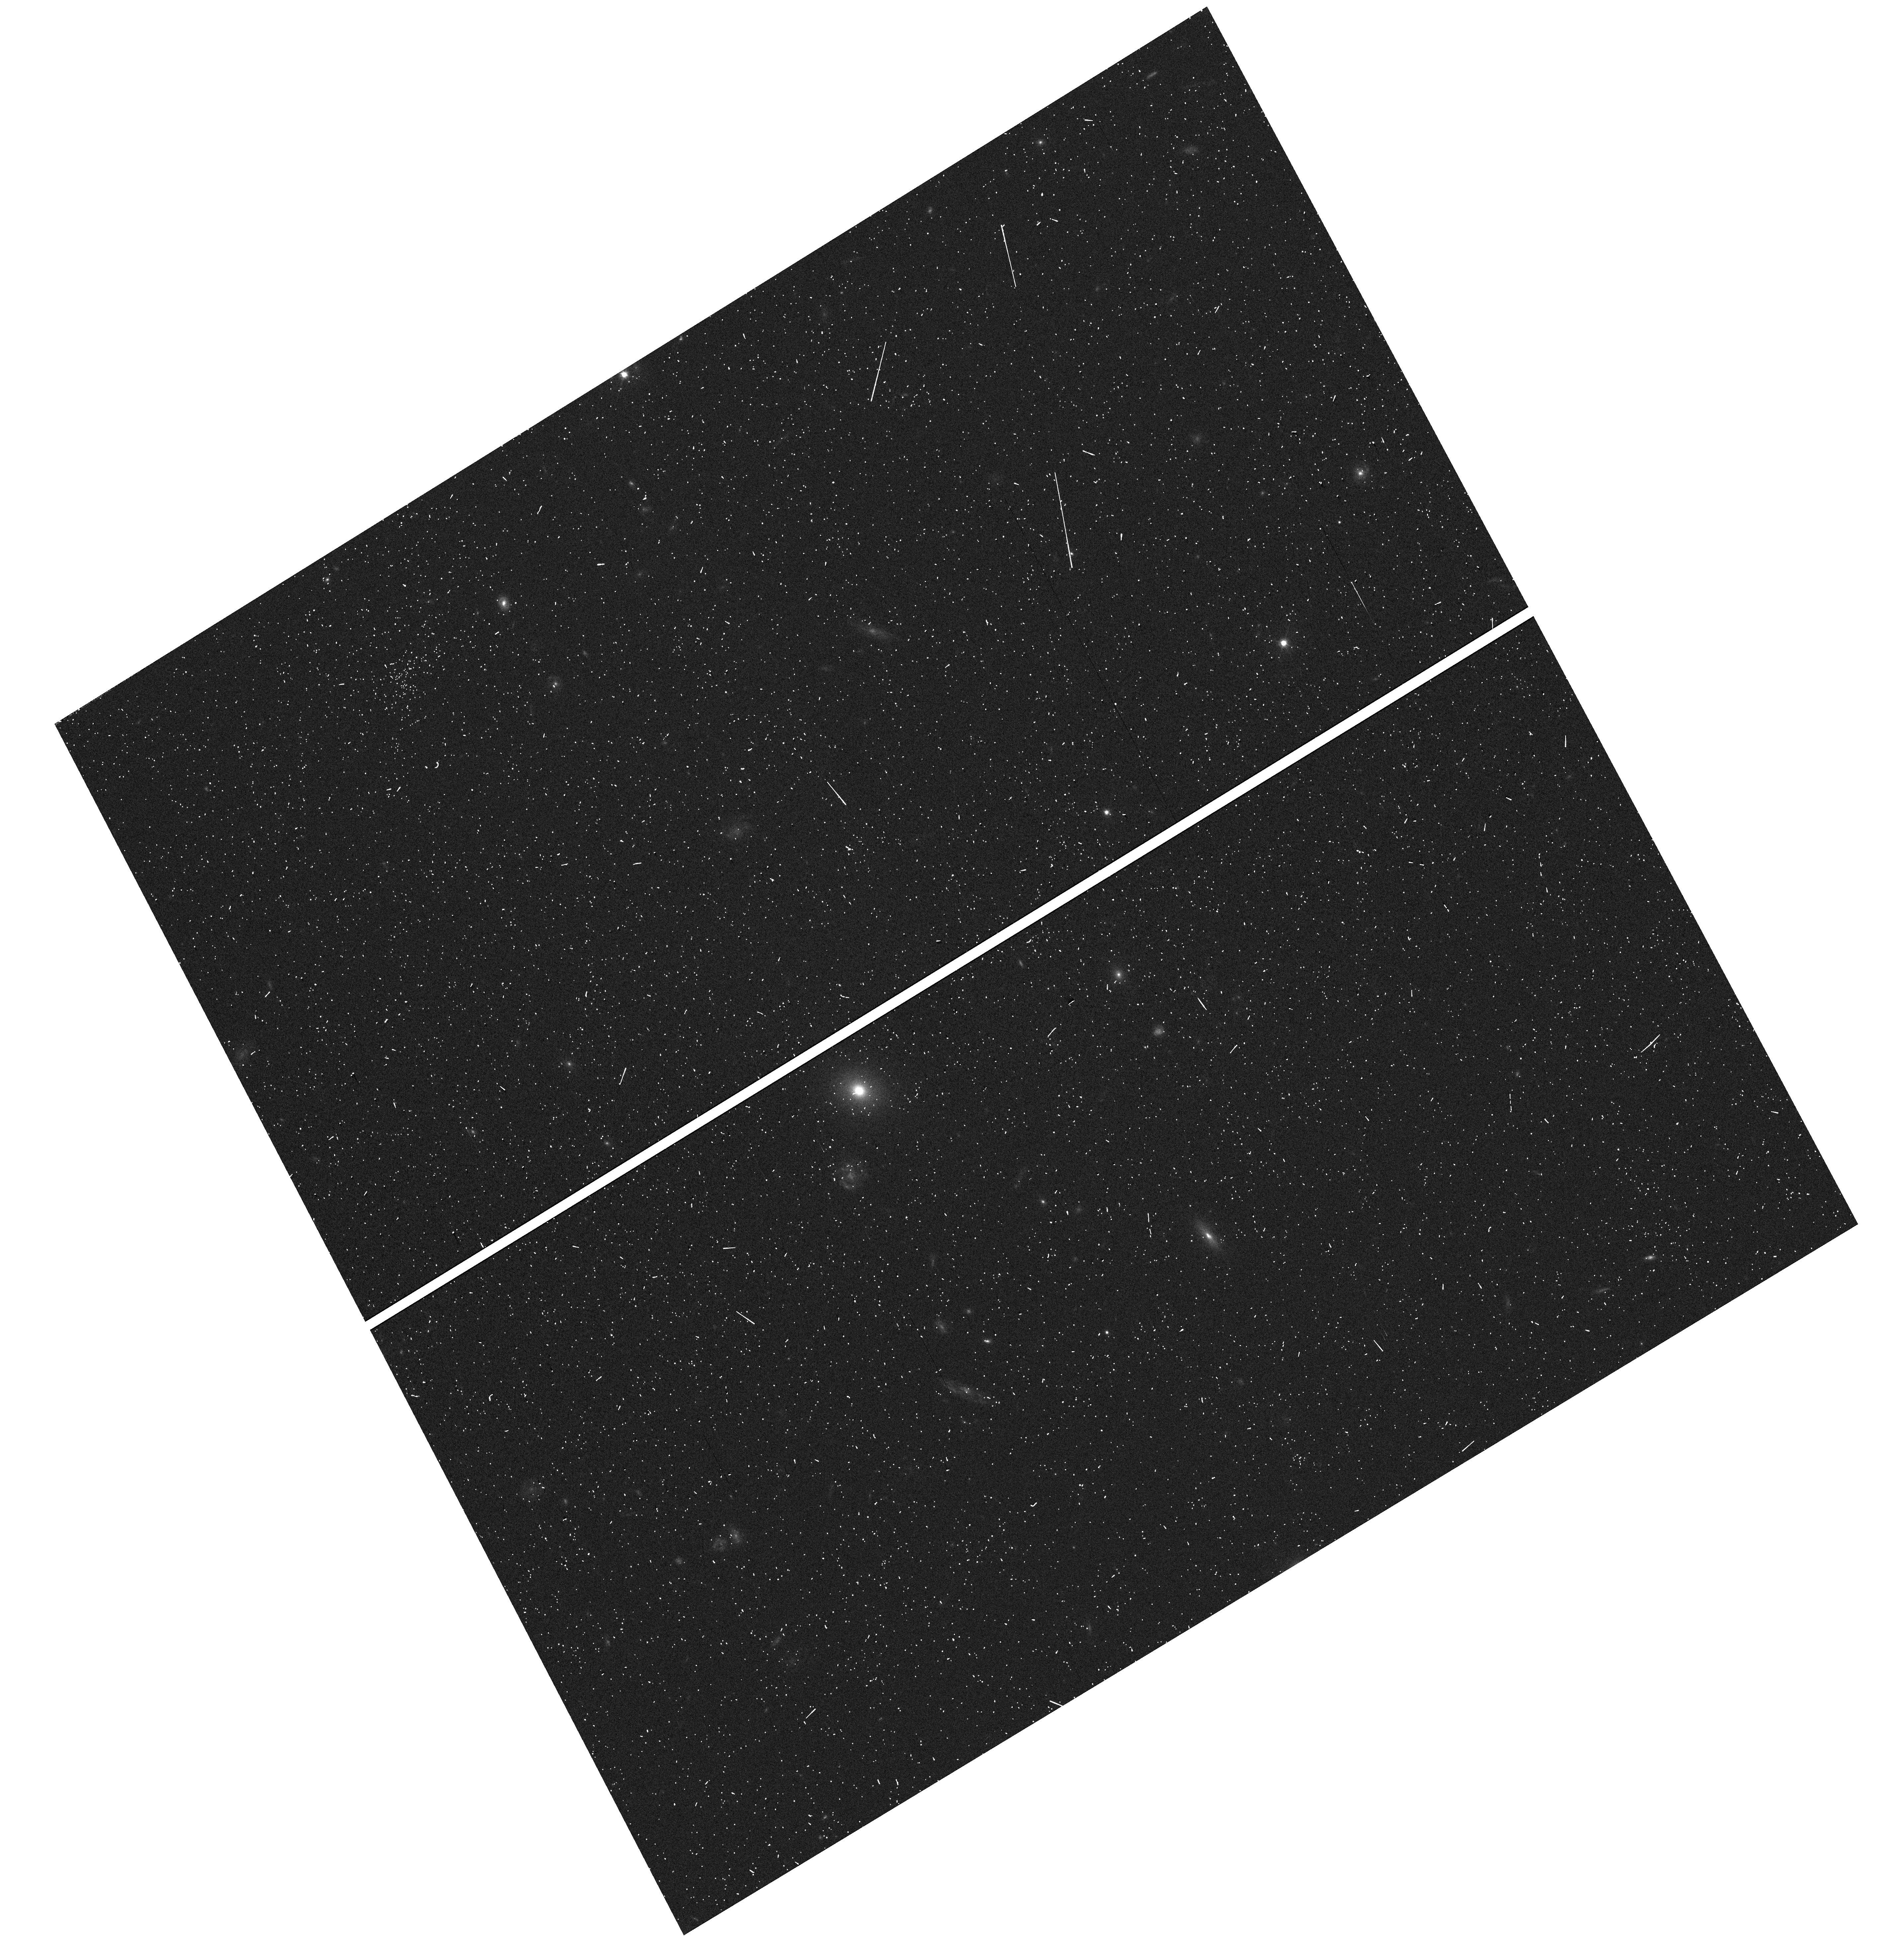
Target: NGC-4565-FIELD-1. Instrument: WFC3/UVIS. Filter: F606W. Exposure: 4 min. Observation ID: hst_15230_09_wfc3_uvis_f606w_idlp09

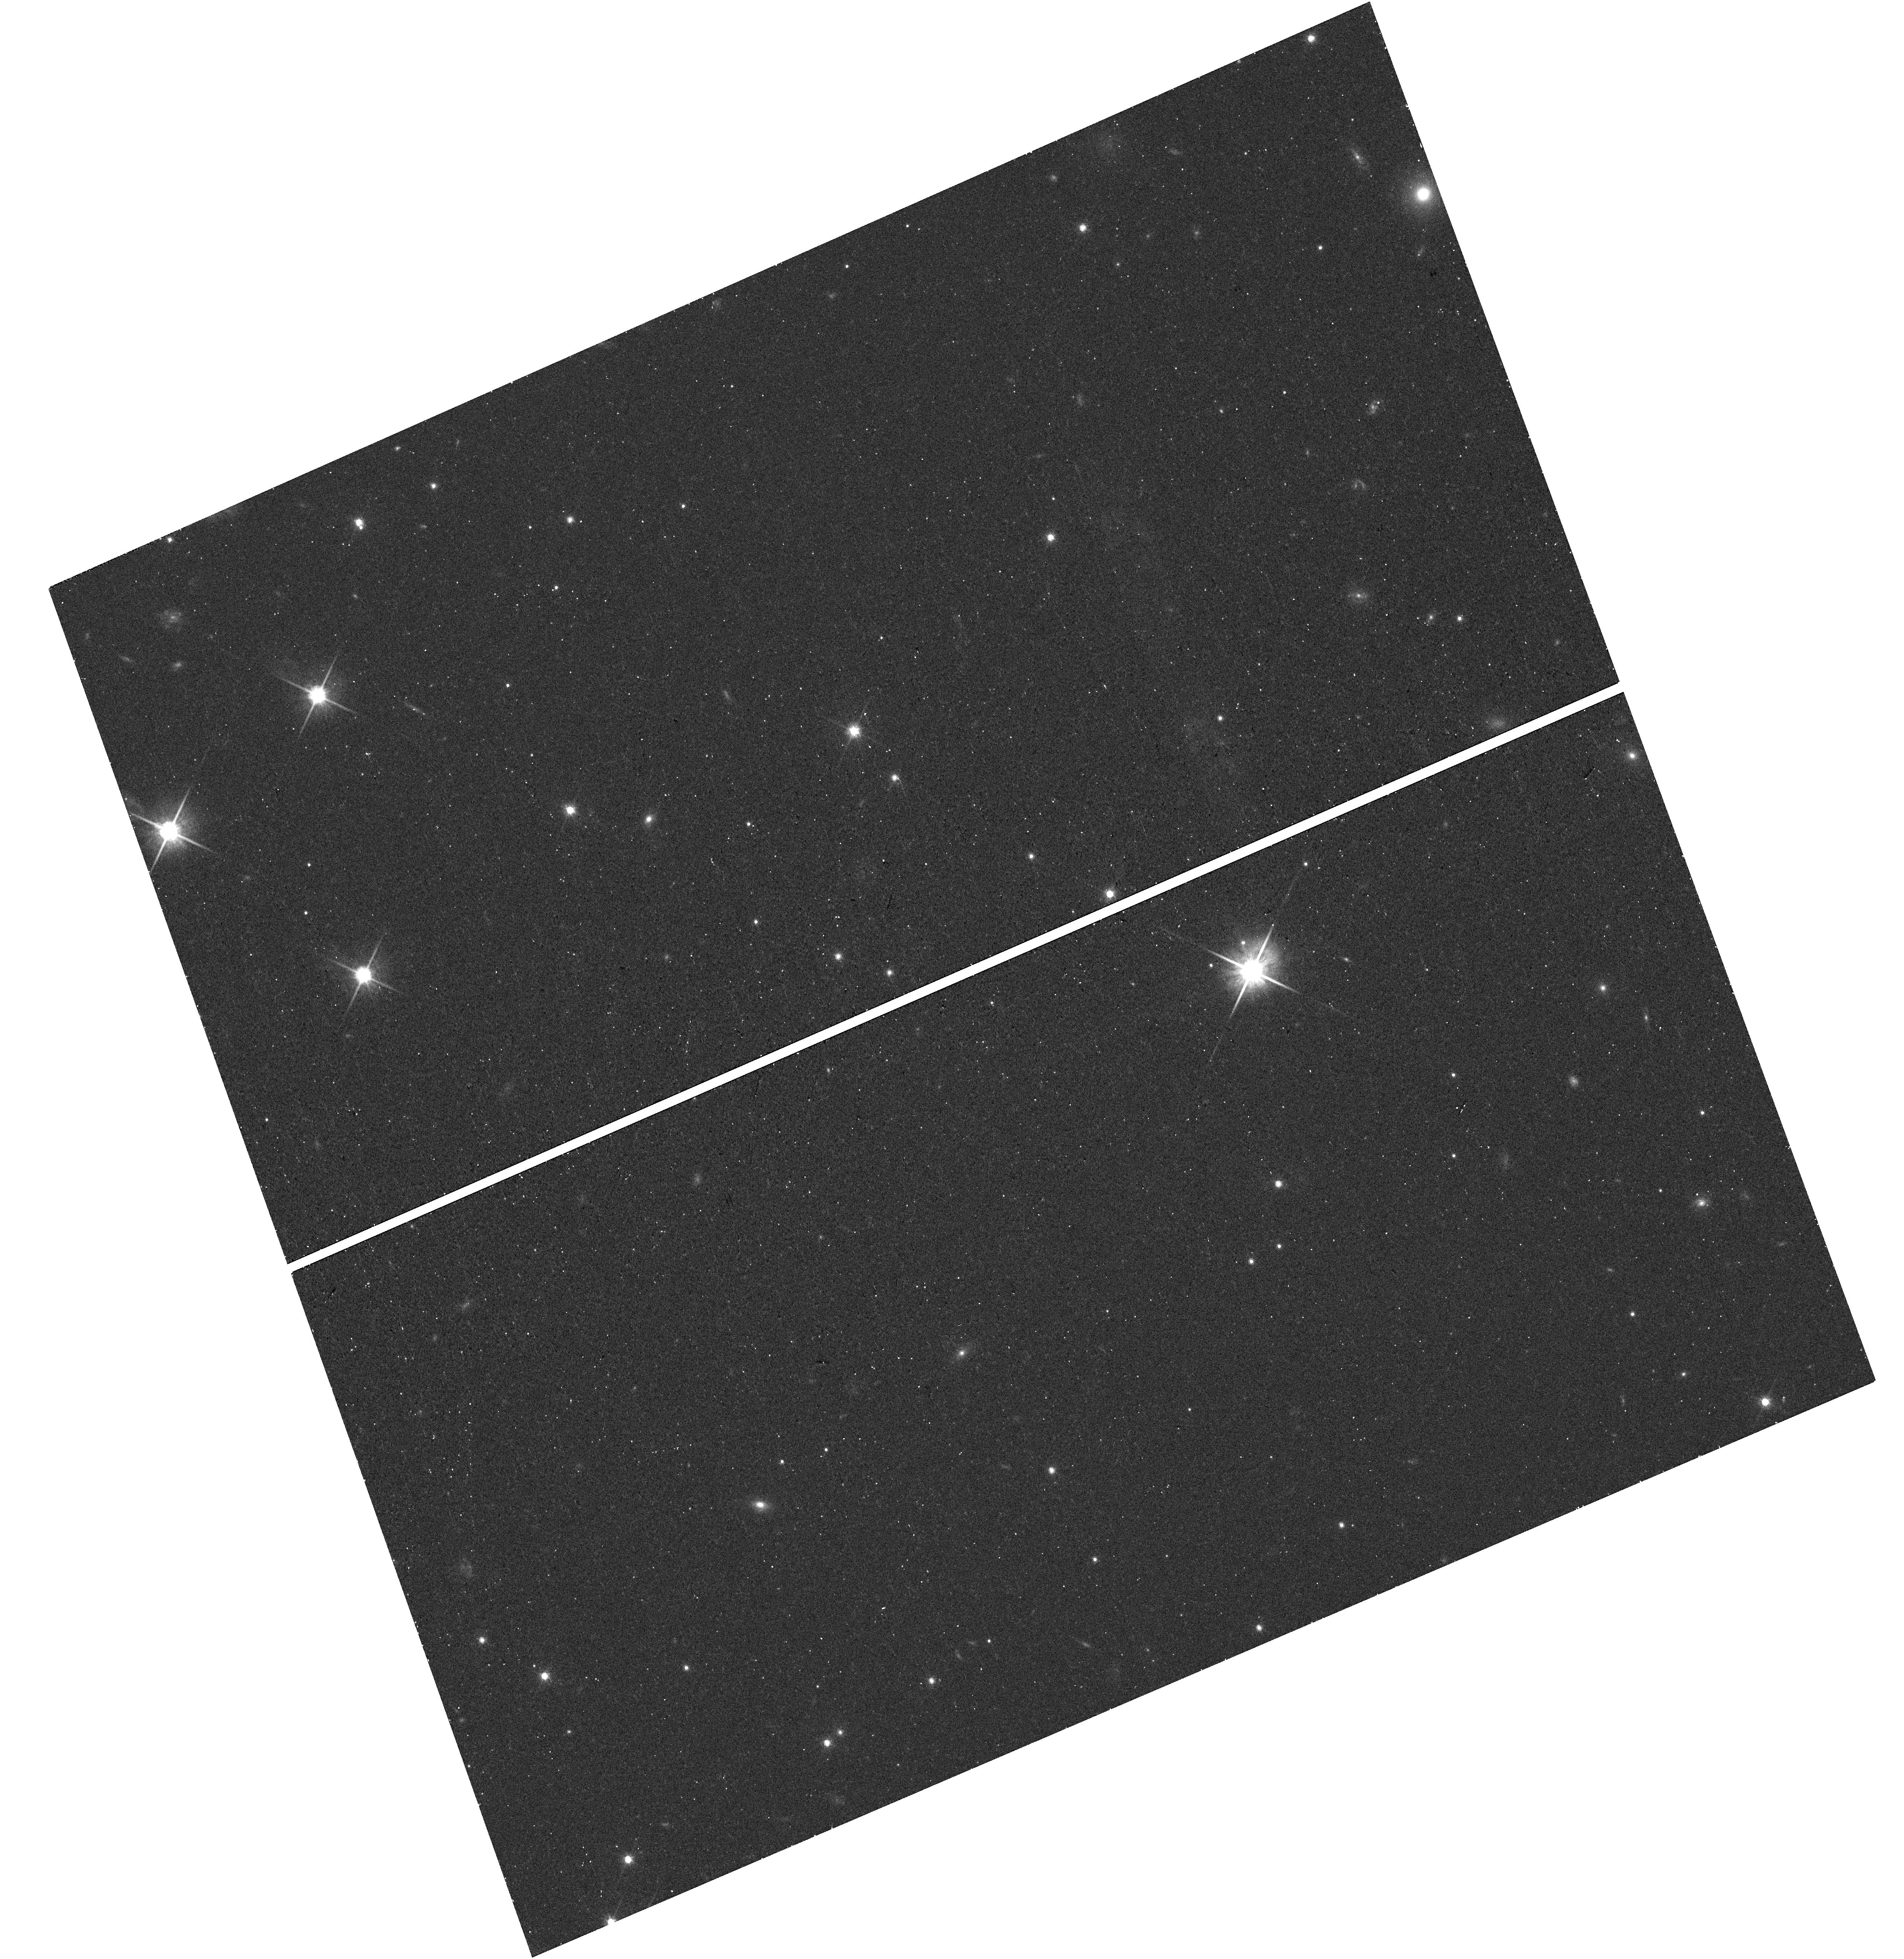
Target: NGC-891-FIELD-1. Instrument: WFC3/UVIS. Filter: F814W. Exposure: 11 min. Observation ID: hst_15230_01_wfc3_uvis_f814w_idlp01

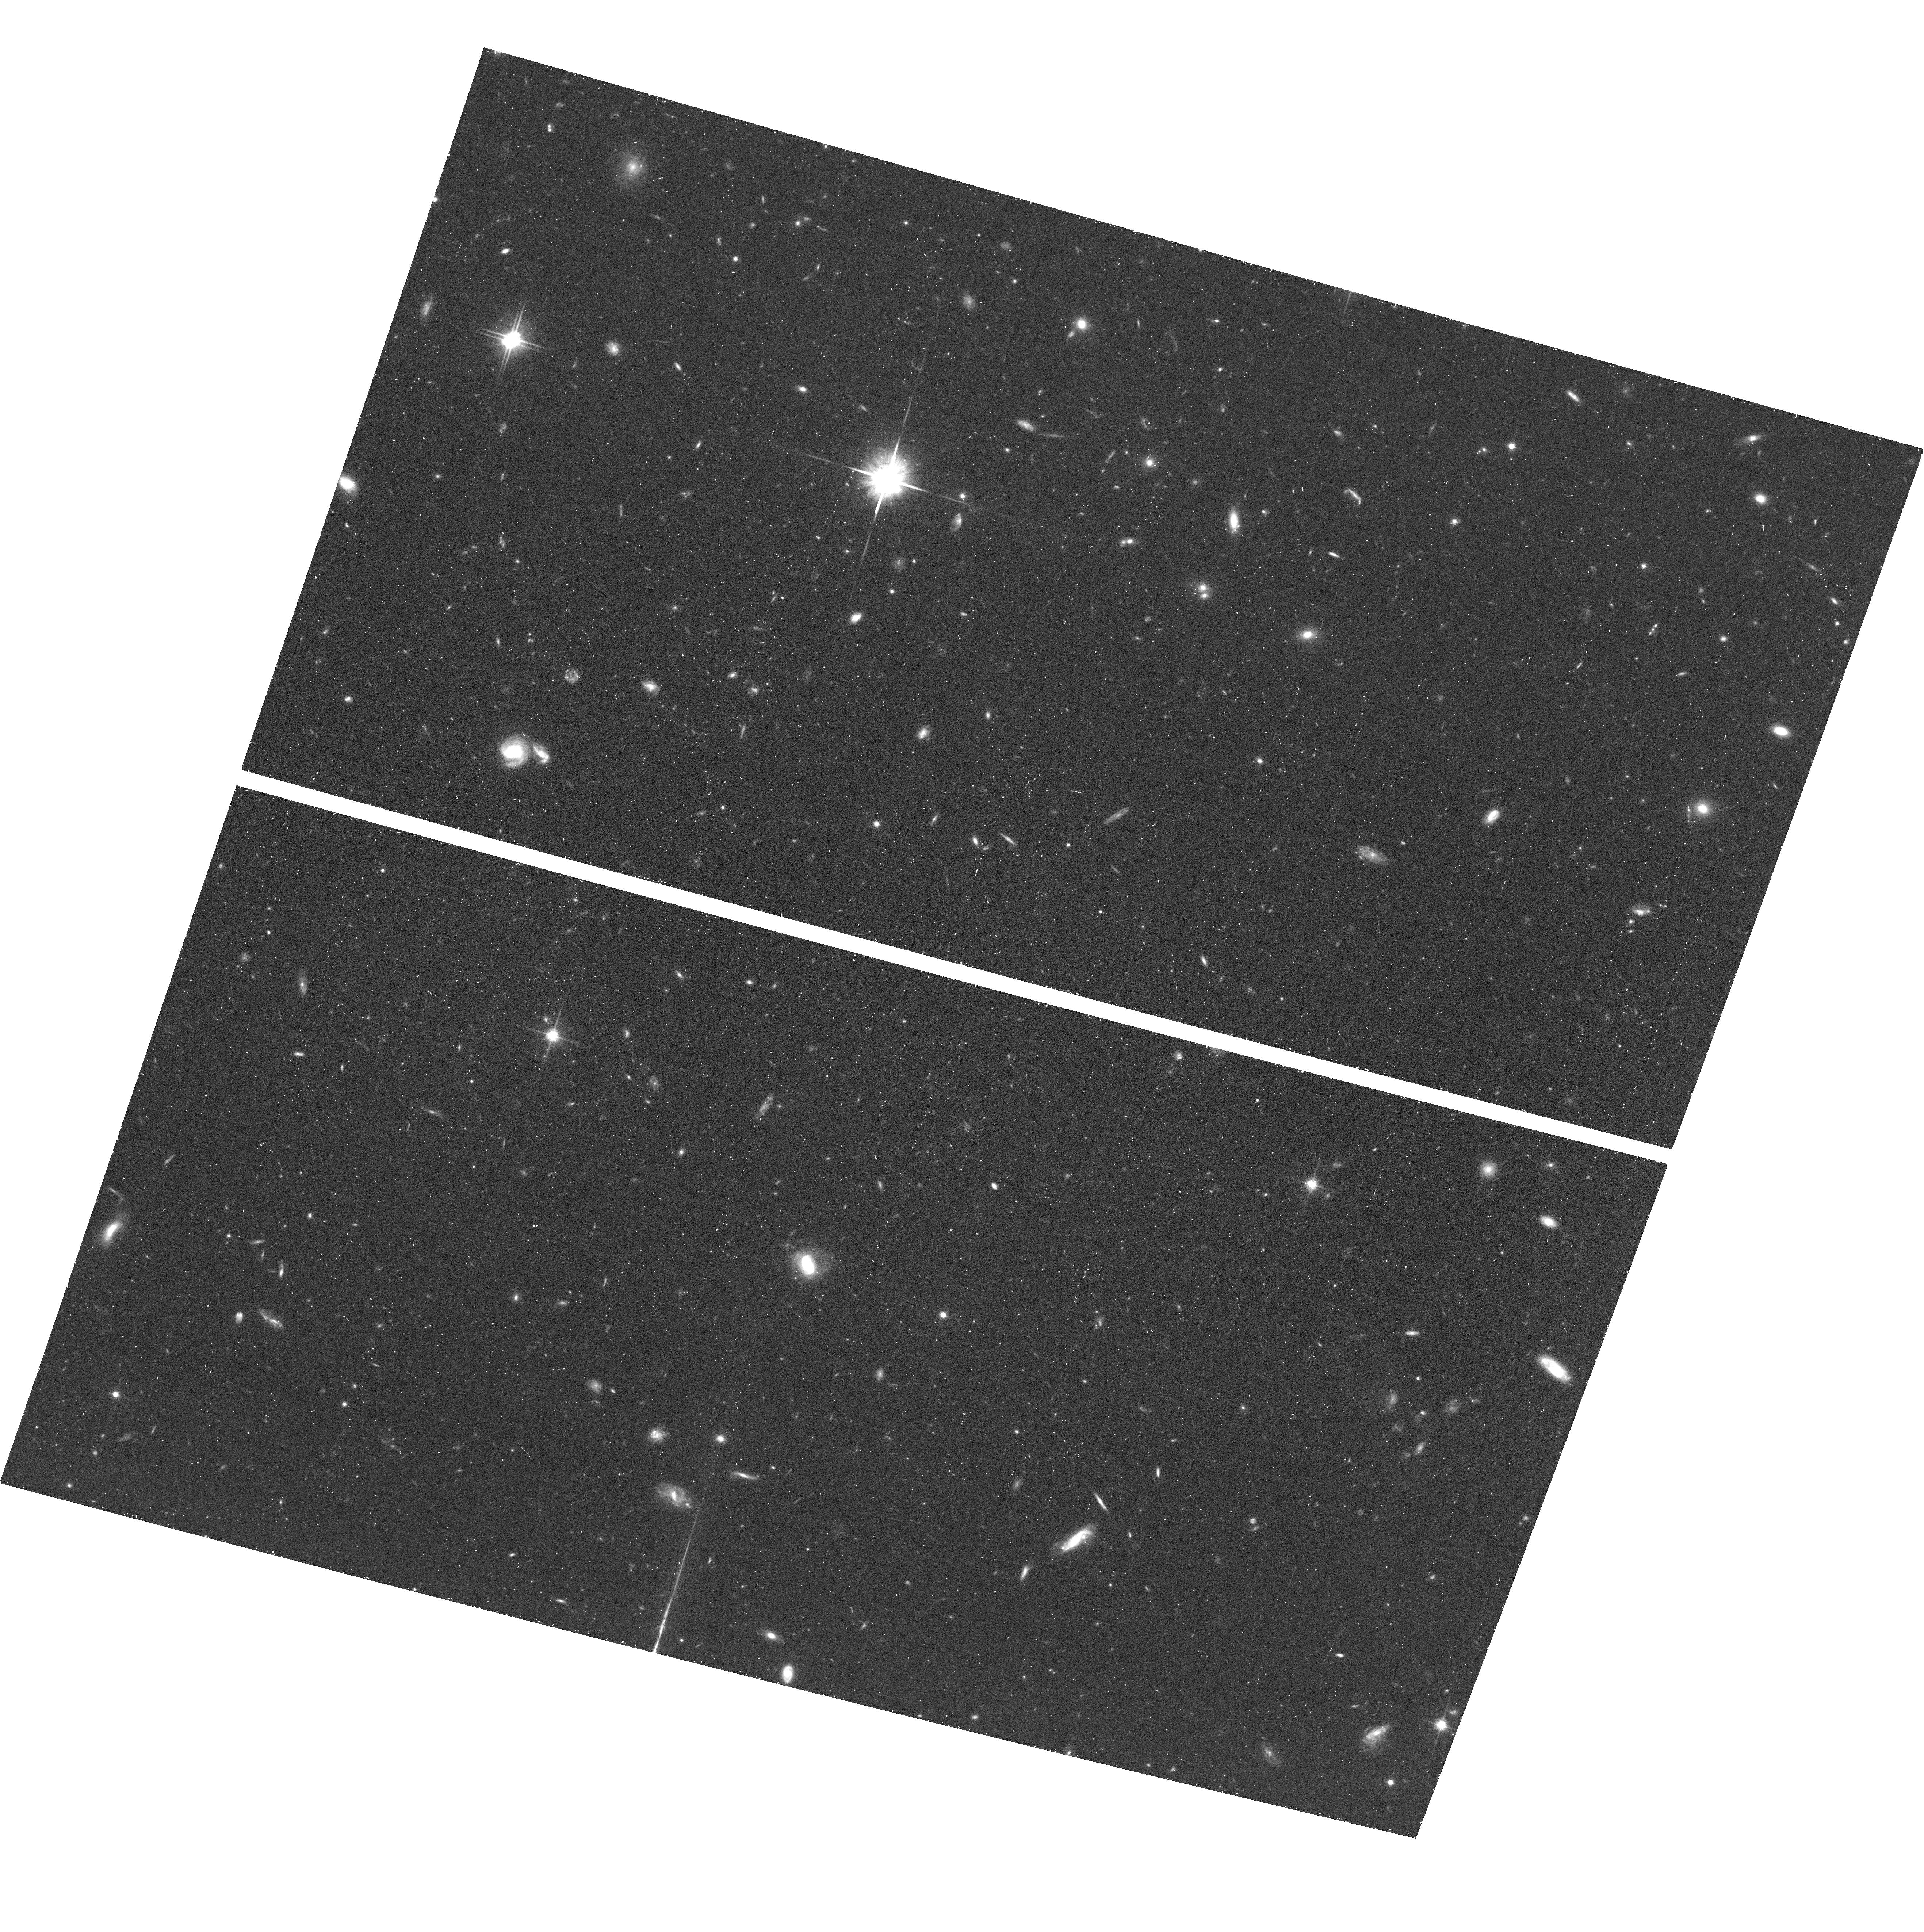
Target: field at RA 189.229°, Dec 26.154°. Instrument: ACS/WFC. Filter: F814W. Exposure: 39 min. Observation ID: hst_15230_08_acs_wfc_f814w_jdlp08

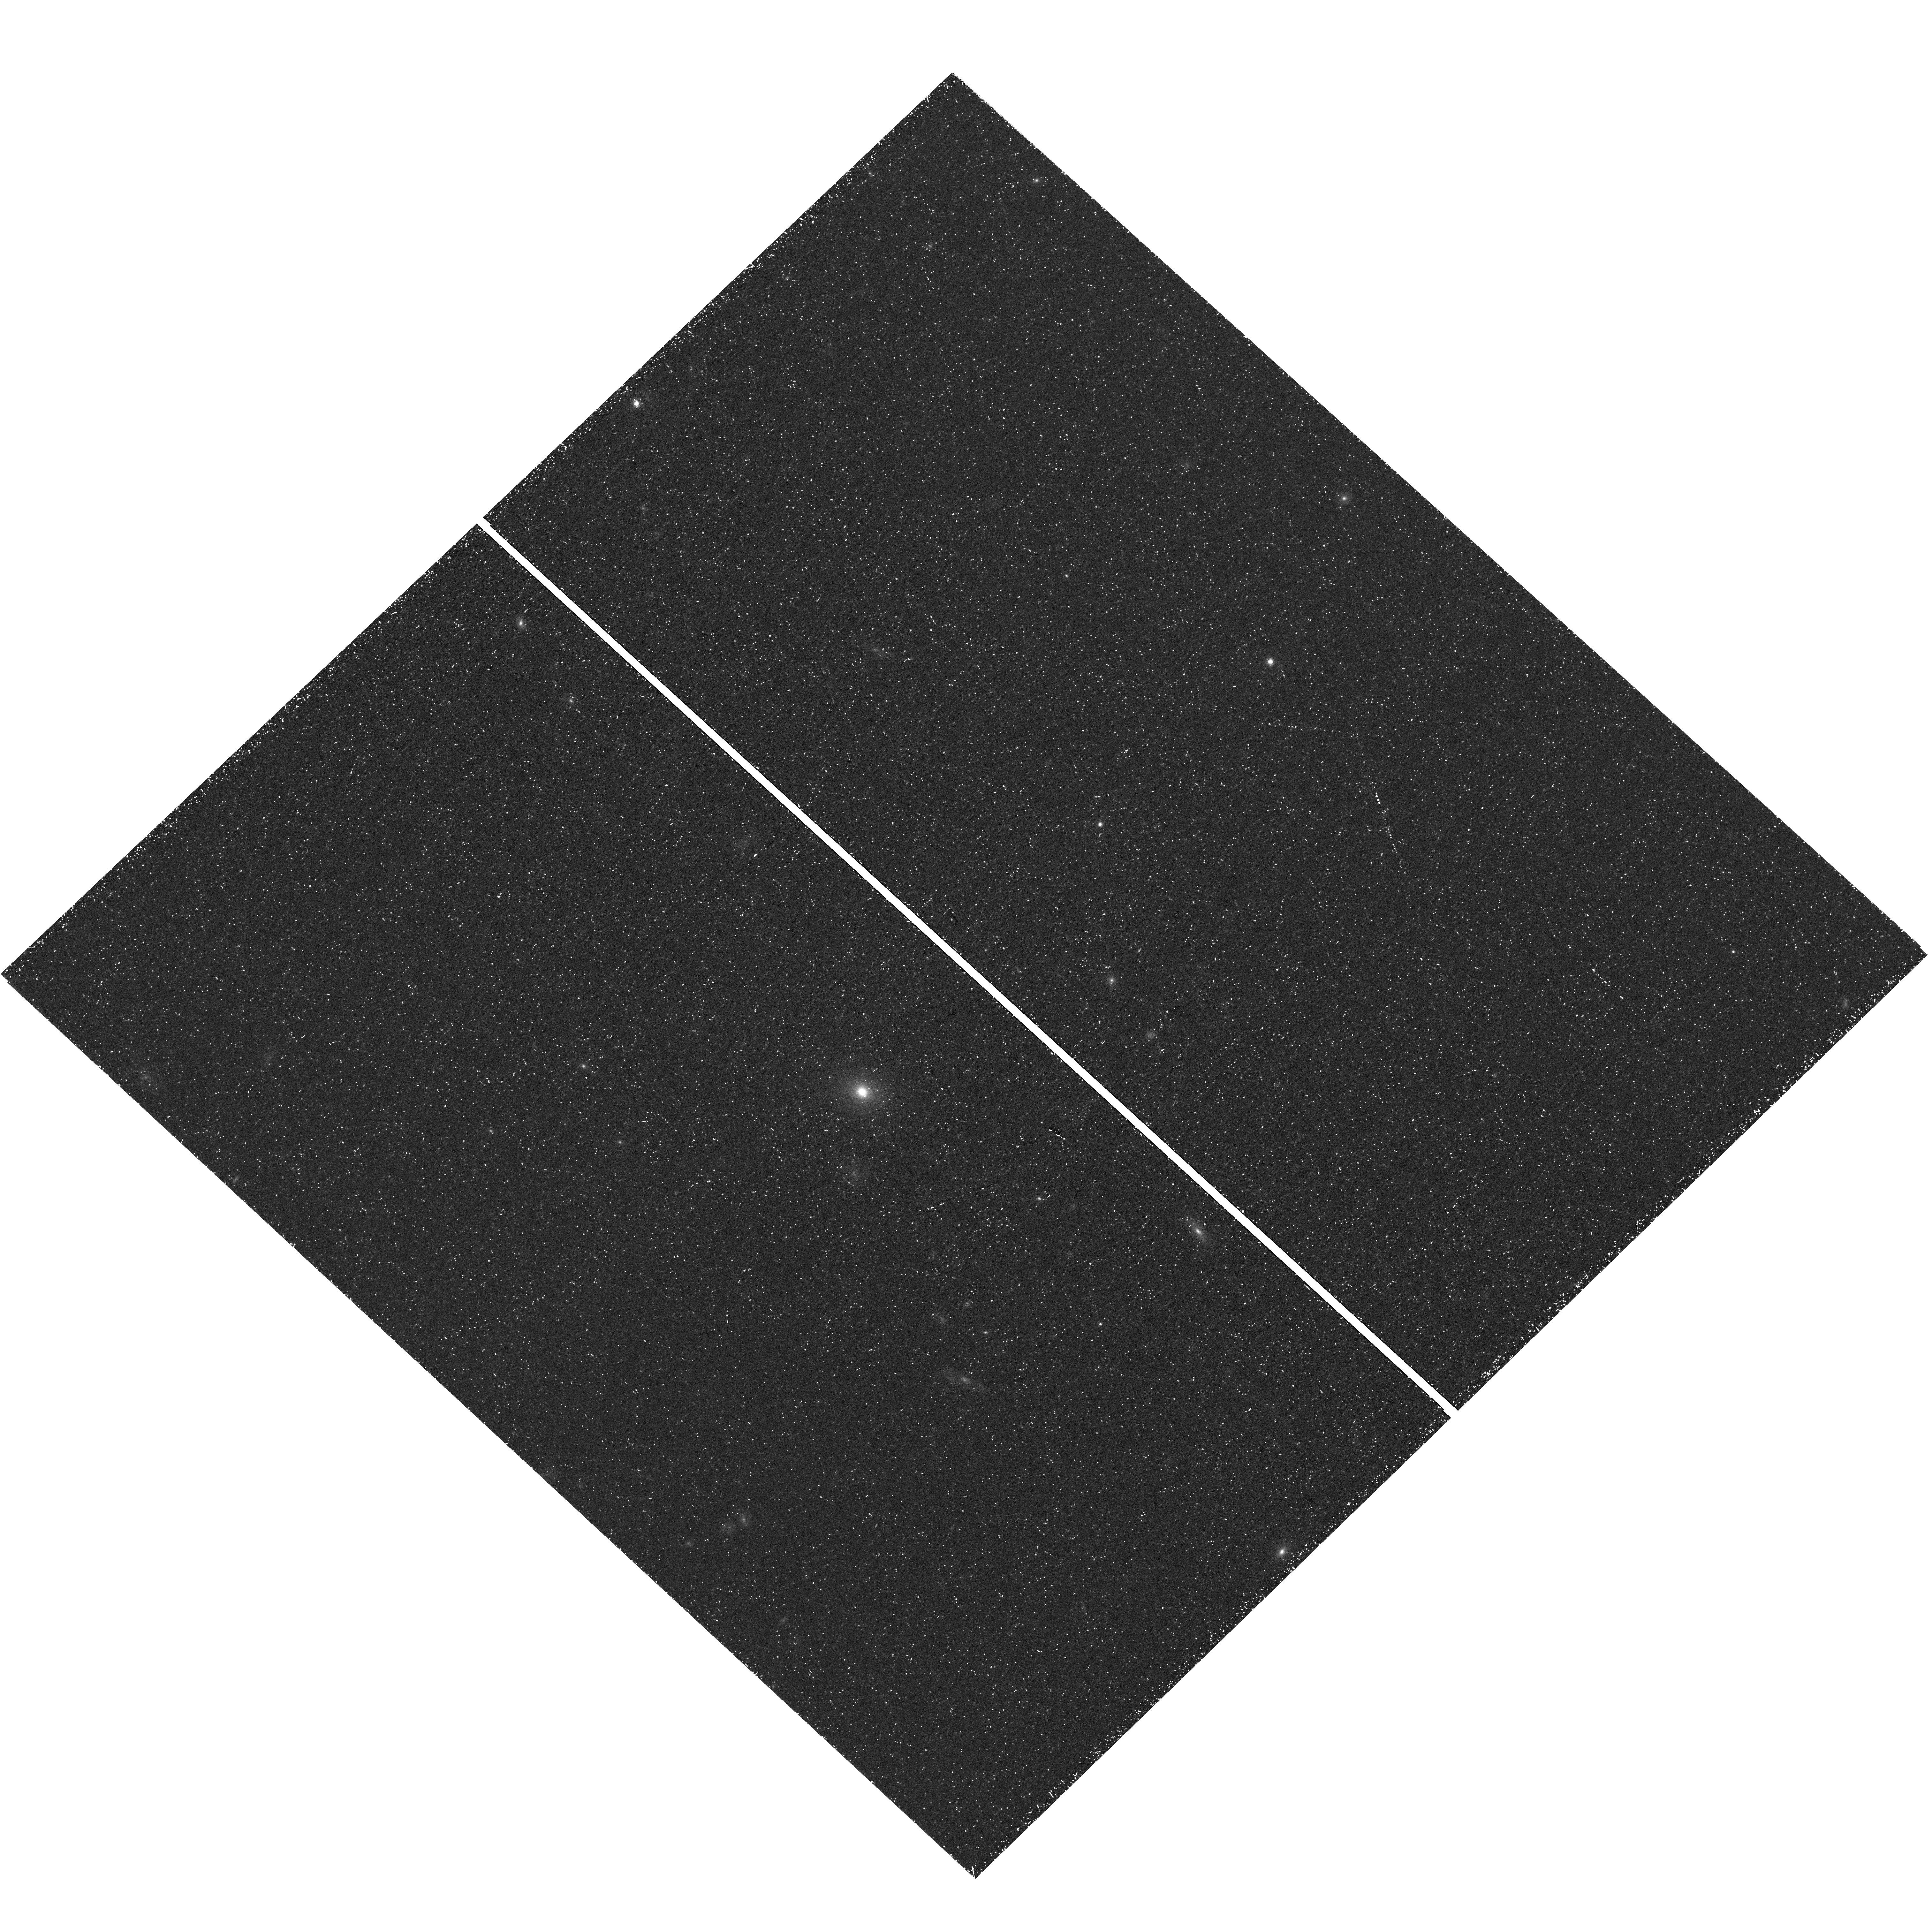
Target: NGC-4565-FIELD-1. Instrument: WFC3/UVIS. Filter: F673N. Exposure: 1.4 h. Observation ID: hst_15230_06_wfc3_uvis_f673n_idlp06

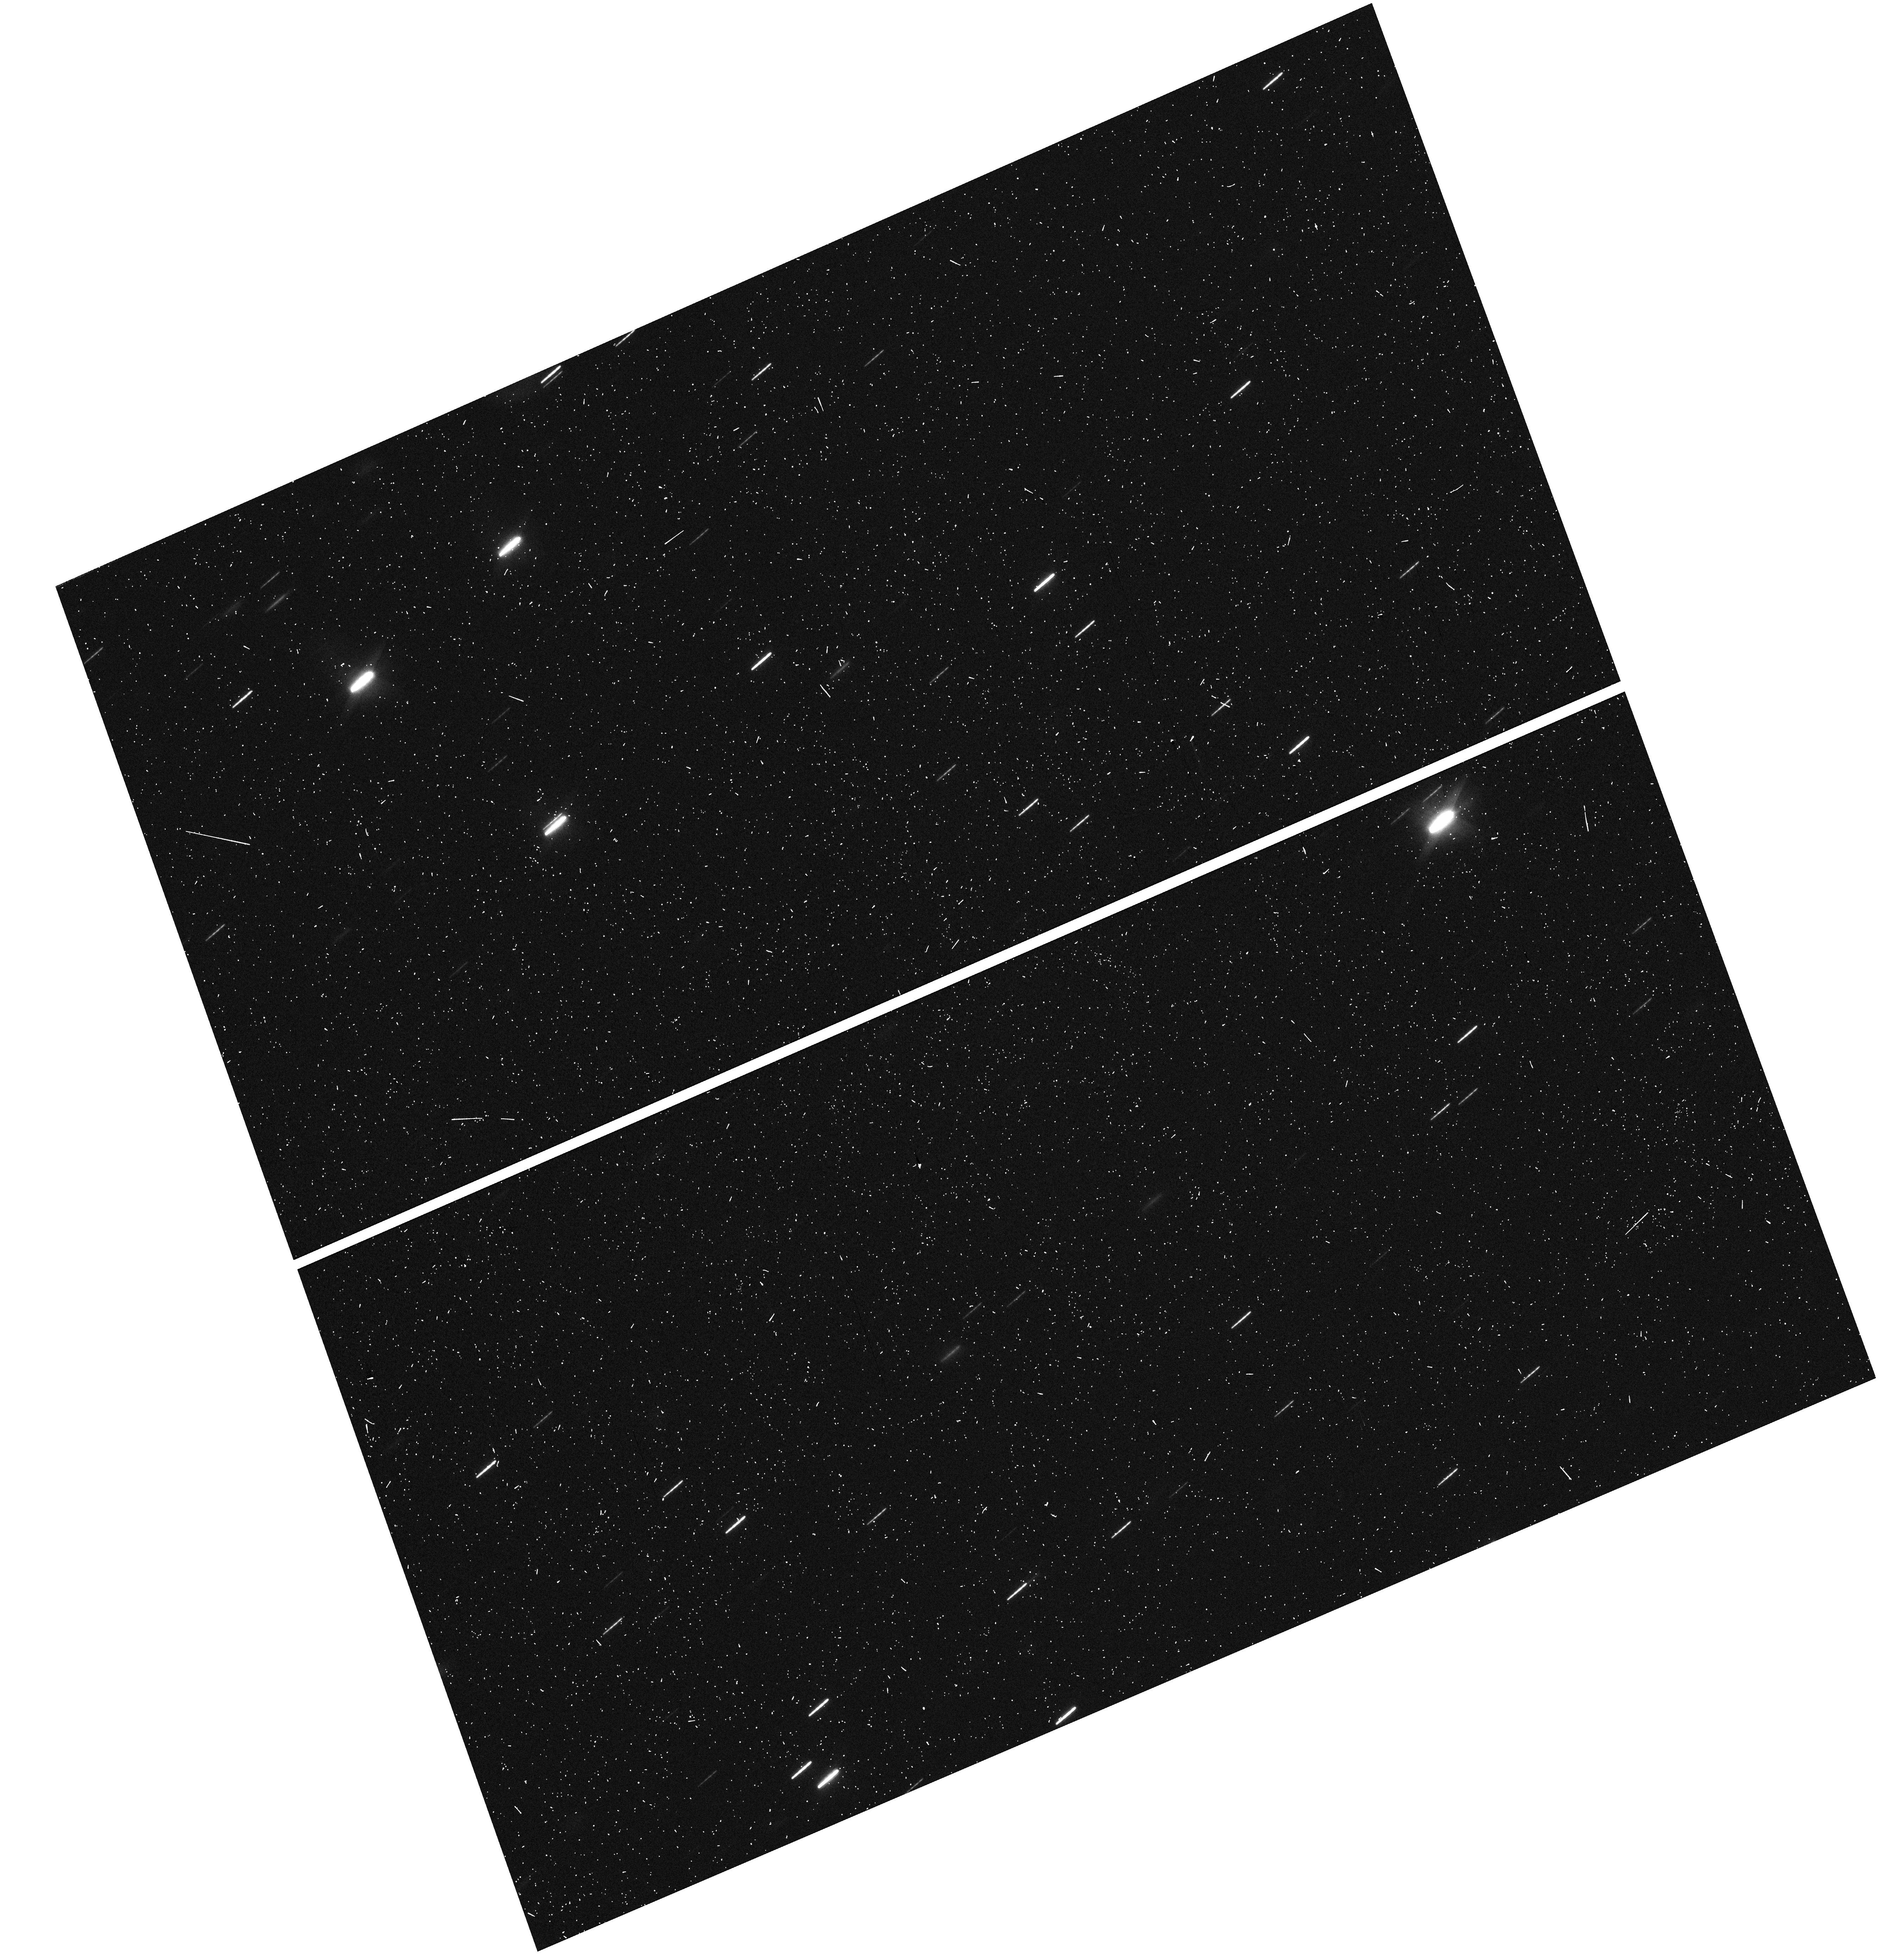
Target: NGC-891-FIELD-1. Instrument: WFC3/UVIS. Filter: F814W. Exposure: 5 min. Observation ID: hst_15230_02_wfc3_uvis_f814w_idlp02

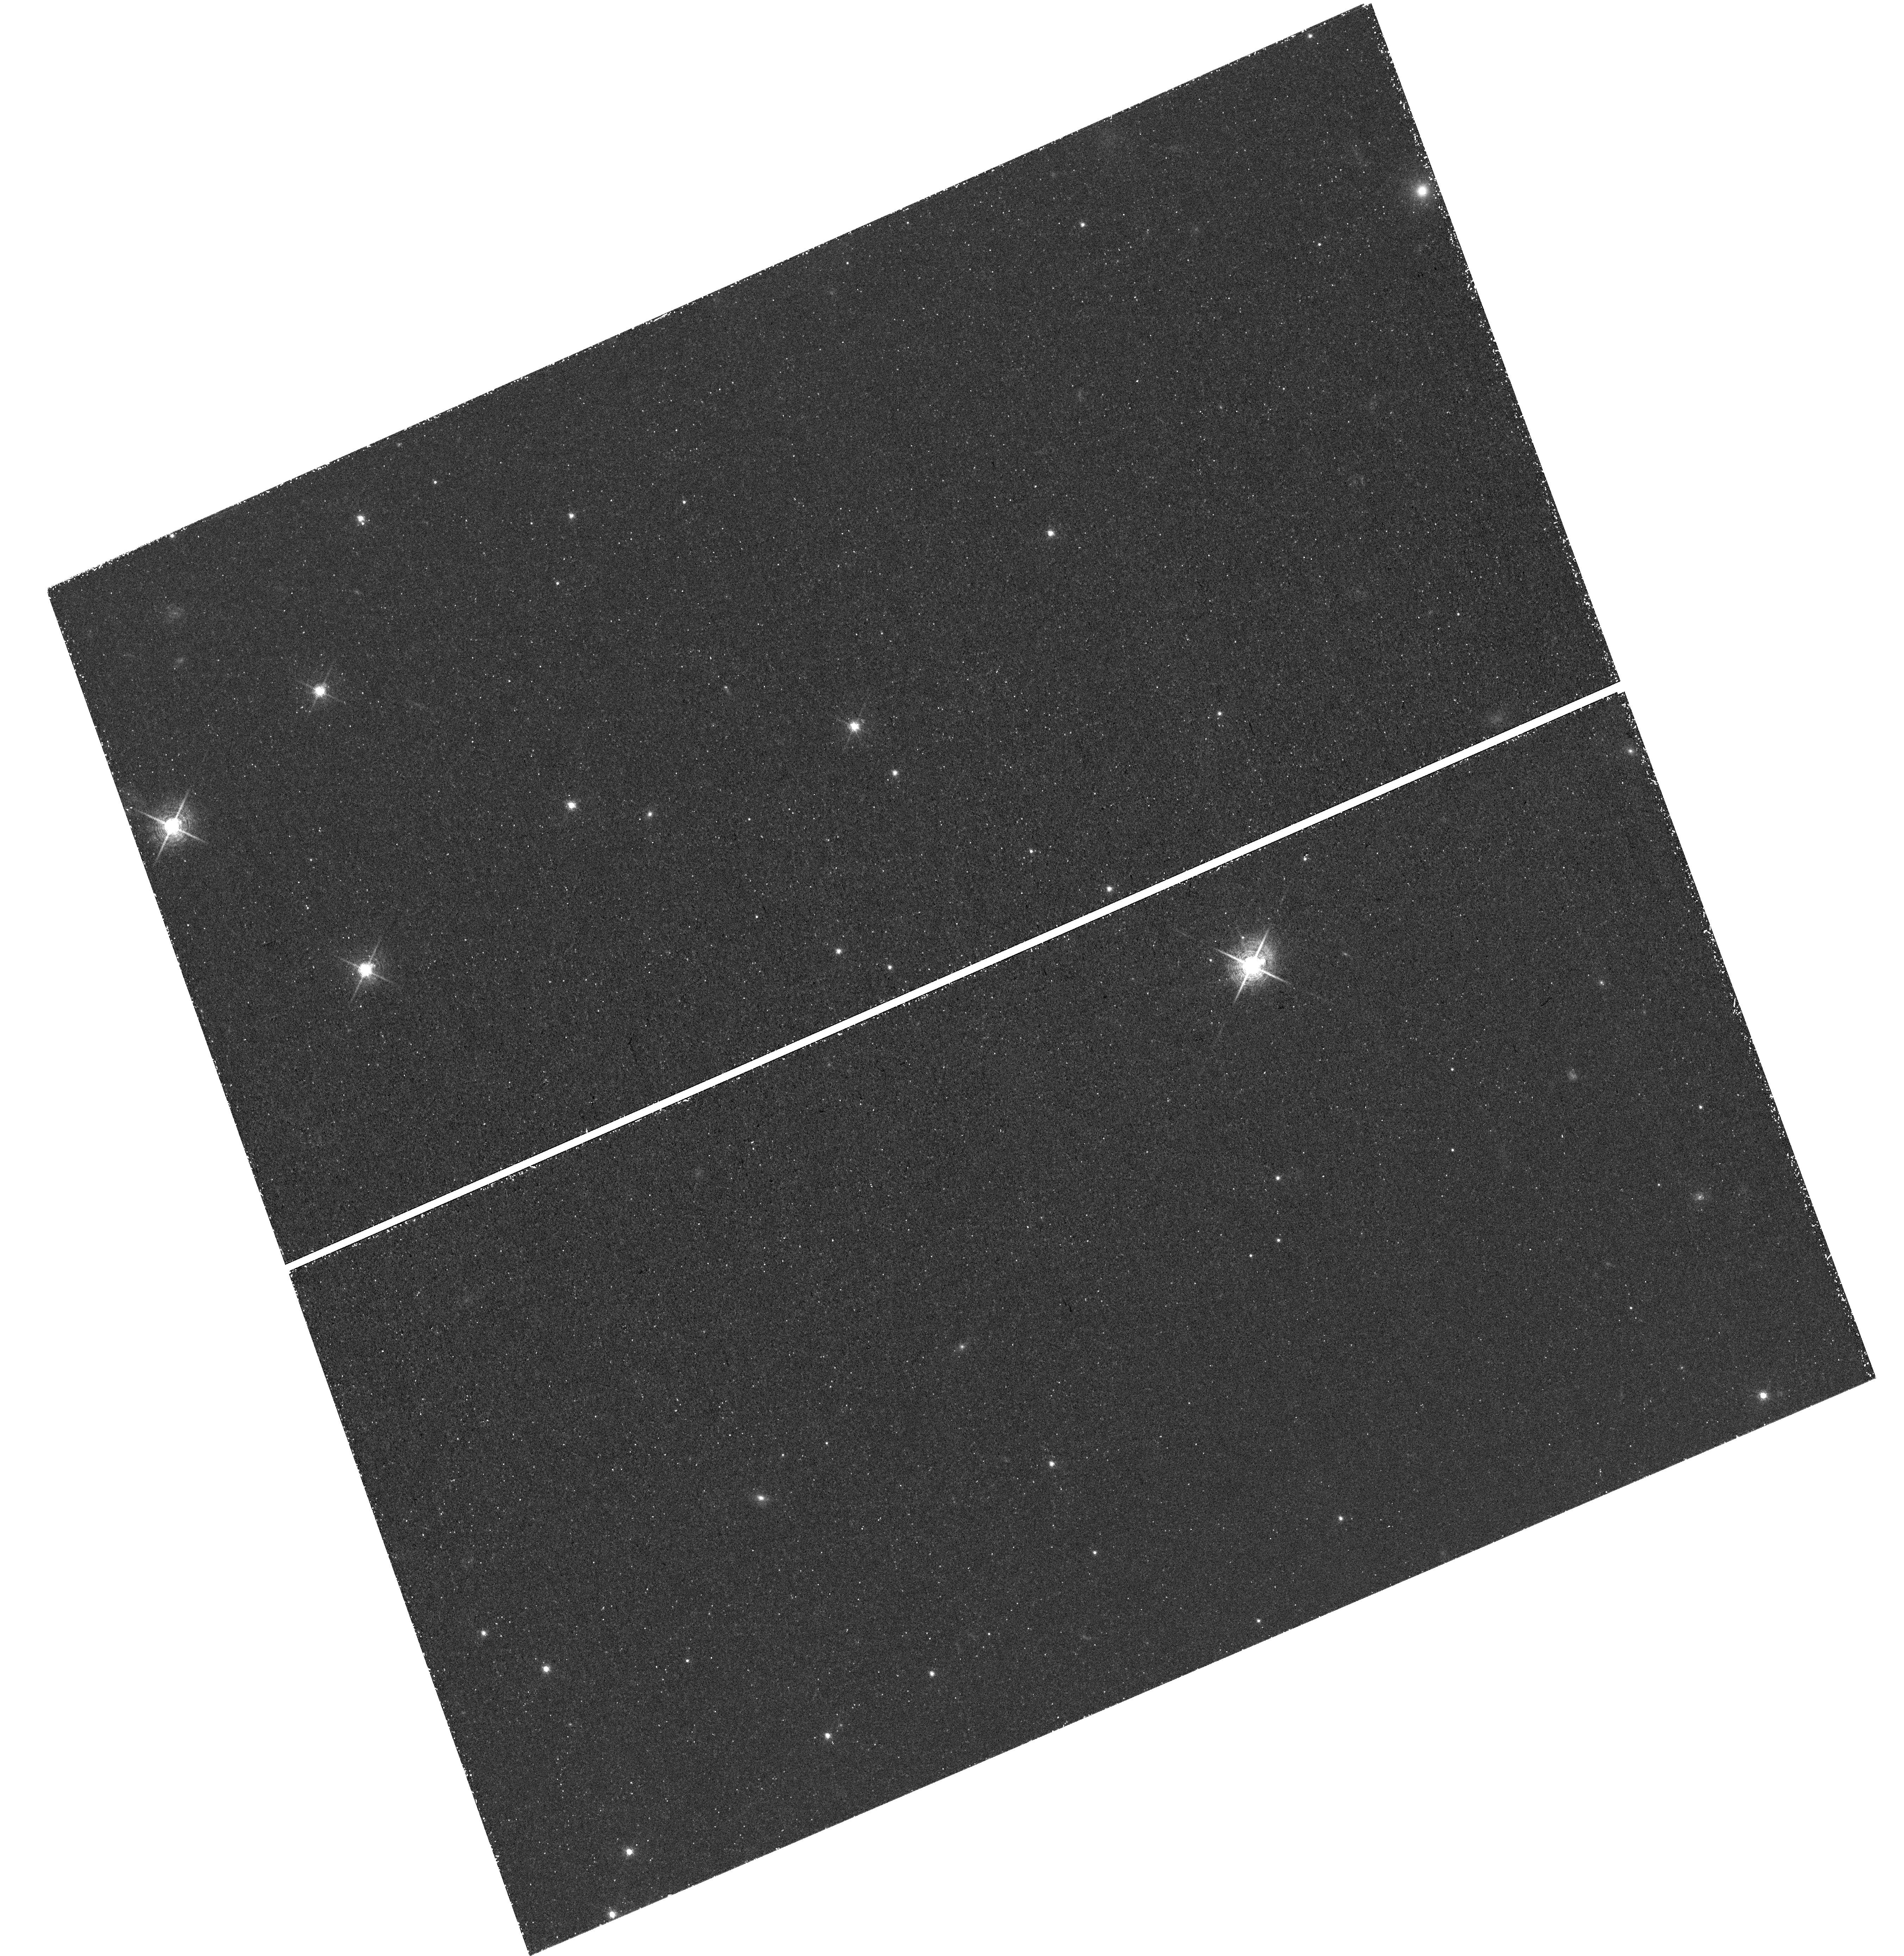
Target: NGC-891-FIELD-1. Instrument: WFC3/UVIS. Filter: F673N. Exposure: 2.1 h. Observation ID: hst_15230_52_wfc3_uvis_f673n_idlp52

Inner stellar halos of spiral galaxies: accretion or in-situ formation? (PI: de Jong, Roelof S.)

The stellar halos surrounding spiral galaxies like the Milky Way are thought to be old and metal-poor. Indeed, we see little evidence for recent star formation in the form of main sequence stars or He burning stars in the color-magnitude diagrams (CMDs) of the stellar halos of the 16 nearby disk galaxies in our GHOSTS HST survey. It is therefore surprising, that we do see bright Asymptotic Giant Branch (AGB) stars in our CMDs, stars that are typically between 0.5 and 2.5 Gyr old. Recent simulations show two viable models for the origin of these intermediate age halo stars: 1) they have been brought in by gas-rich, star-forming, recently-disrupted satellites or 2) they have been dislodged from the main galaxy disk by recent interactions. To constrain their origin, we propose to use WFC3 F673N narrowband imaging on two stellar halos to determine the fraction of carbon (C) stars in the detected AGB population. Classical carbon stars only form effectively at lower metallicities ([Fe/H]<-0.3) and hence will be low in number compared to normal (M-type) AGB stars if this mysterious AGB population originates from the main disk, but the C star fraction will be high if they originate from accreted metal-poor dwarf galaxies. Such measurements are hard to do in the Milky Way and M31, and NGC253 is the only disk galaxy where this halo C star fraction has been mapped before. We will triple this sample by measuring M-to-C fractions at distances 15-30kpc above the midplane of NGC891 and NGC4565. The relative distributions of C stars, M-giants and RGB stars will be compared to our suite of halo formation models to determine the relative importance of accretion vs. in situ formation.